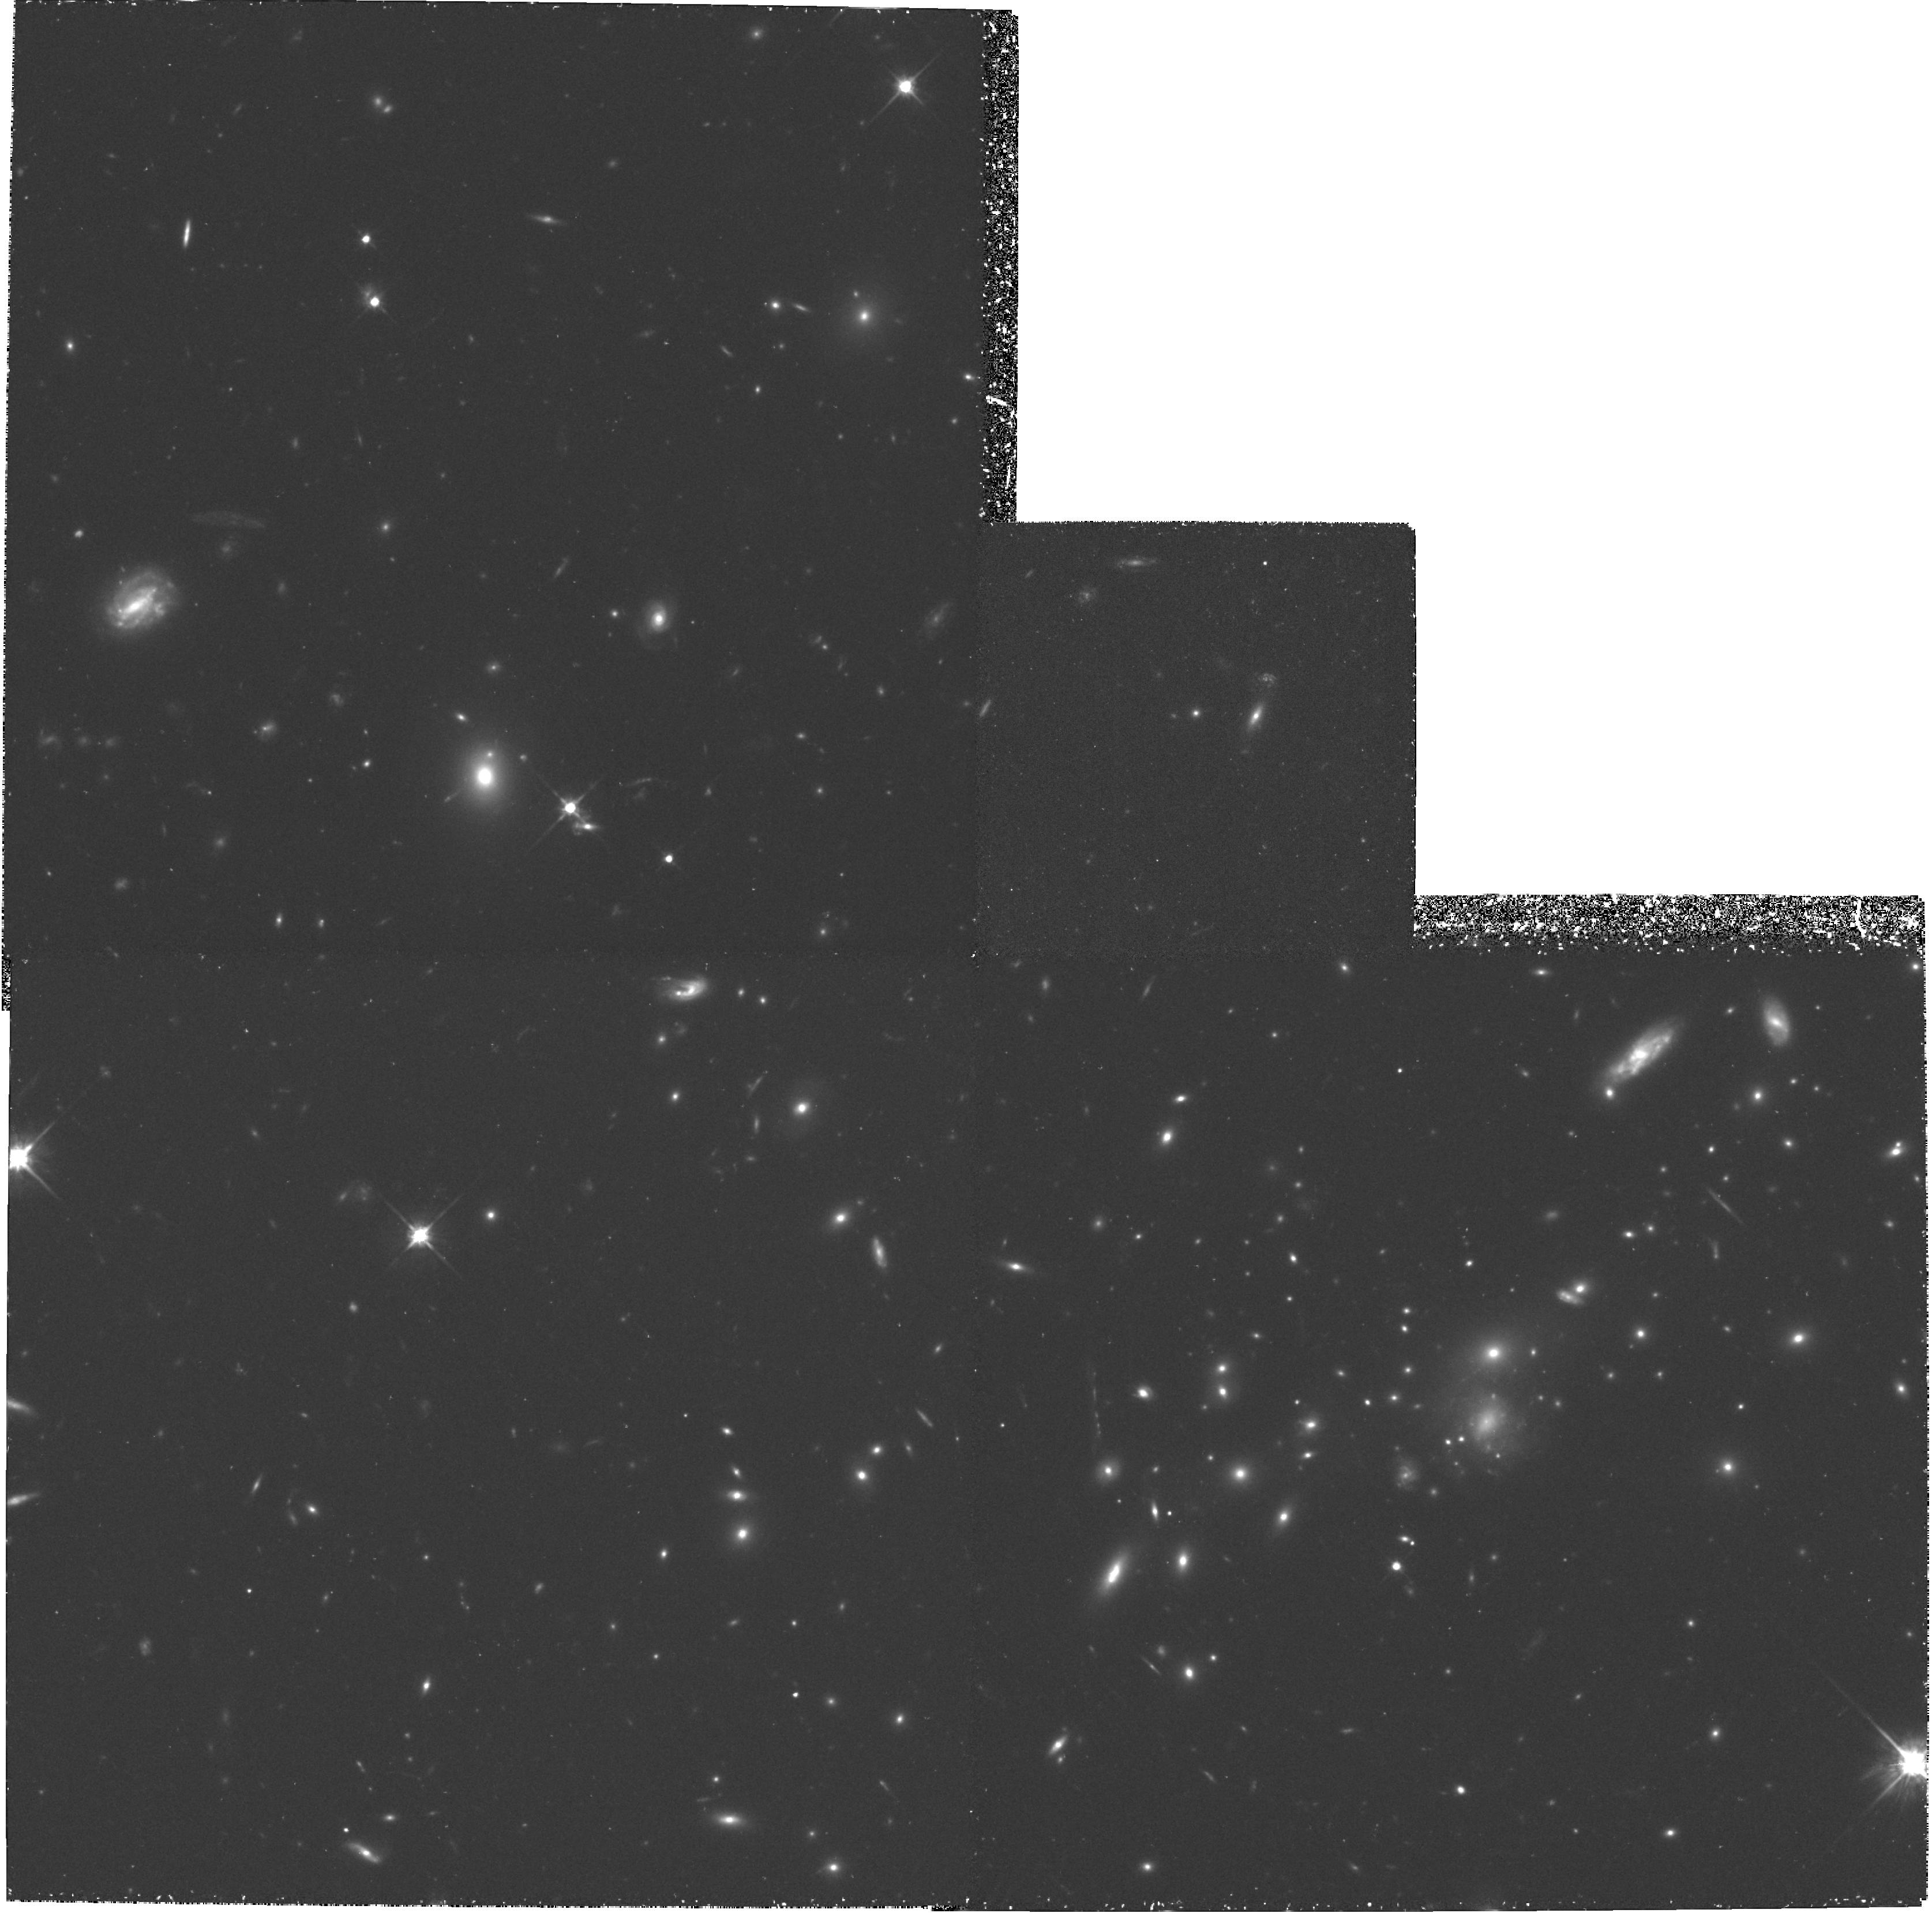
Target: MS0451-03. Instrument: WFPC2/PC. Filter: F702W. Exposure: 2.9 h. Observation ID: hst_5987_01_wfpc2_pc_f702w_u30601

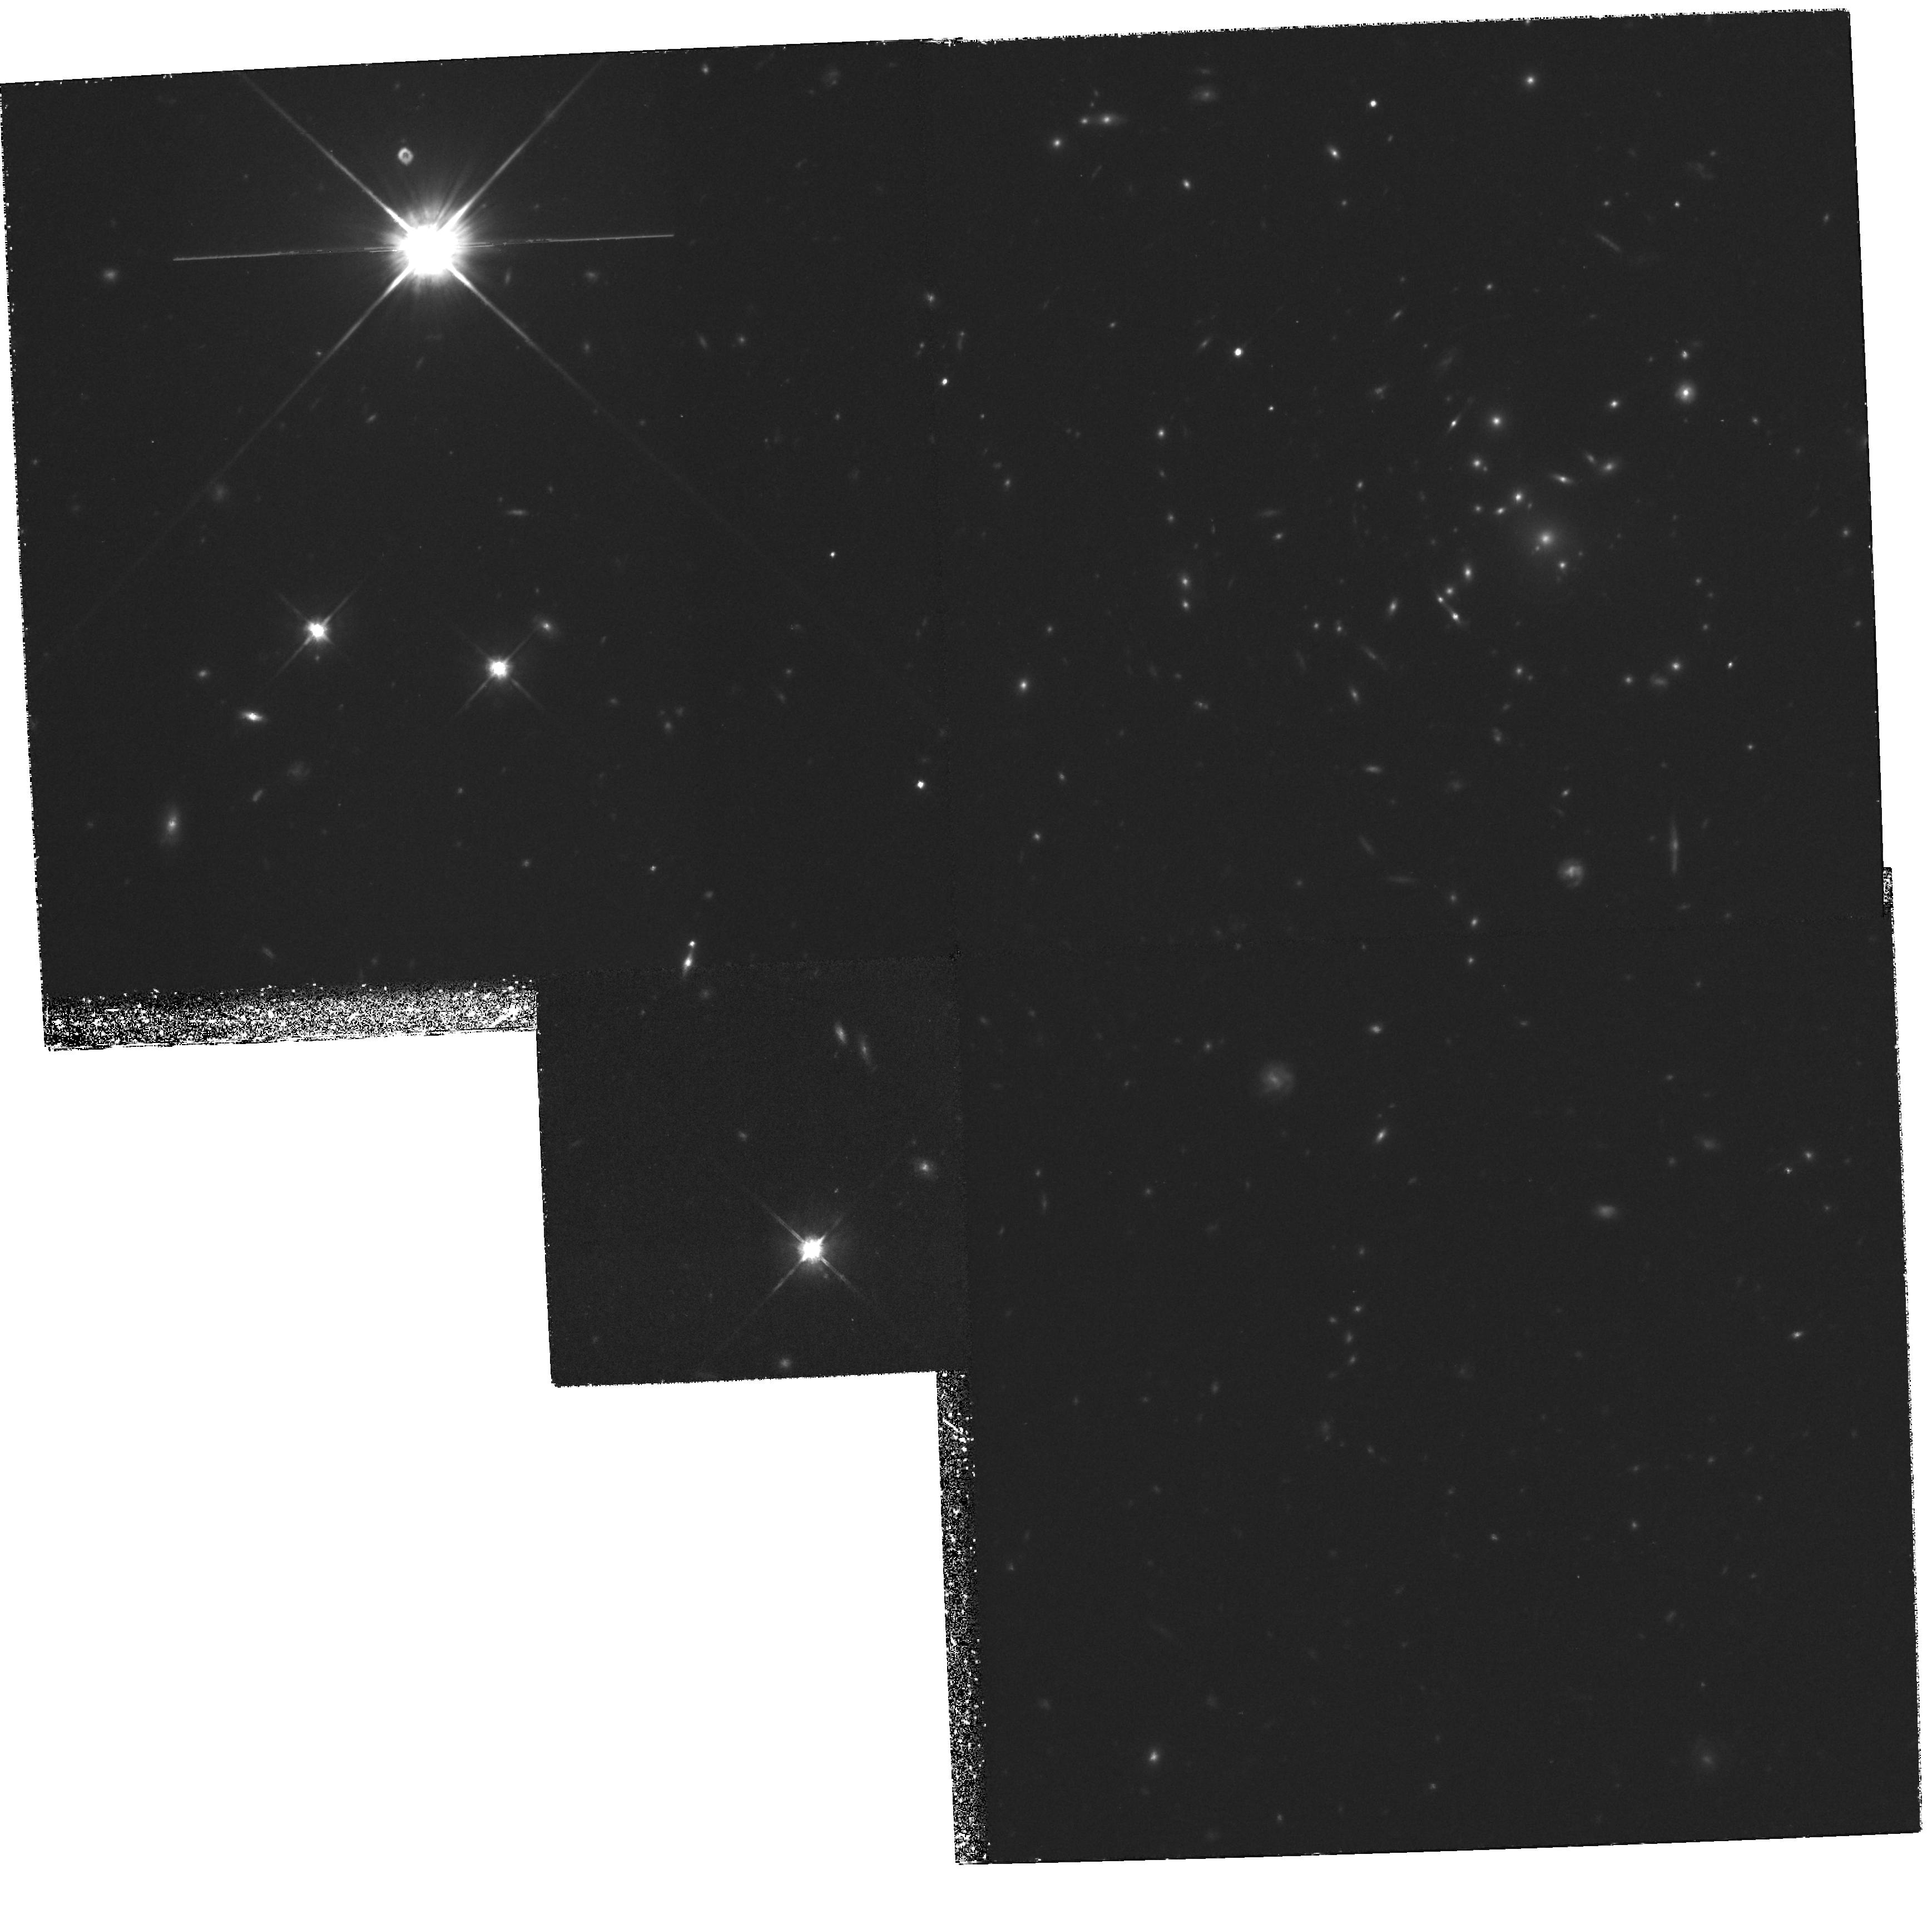
Target: MS1137+66. Instrument: WFPC2/PC. Filter: F814W. Exposure: 4 h. Observation ID: hst_5987_03_wfpc2_pc_f814w_u30603

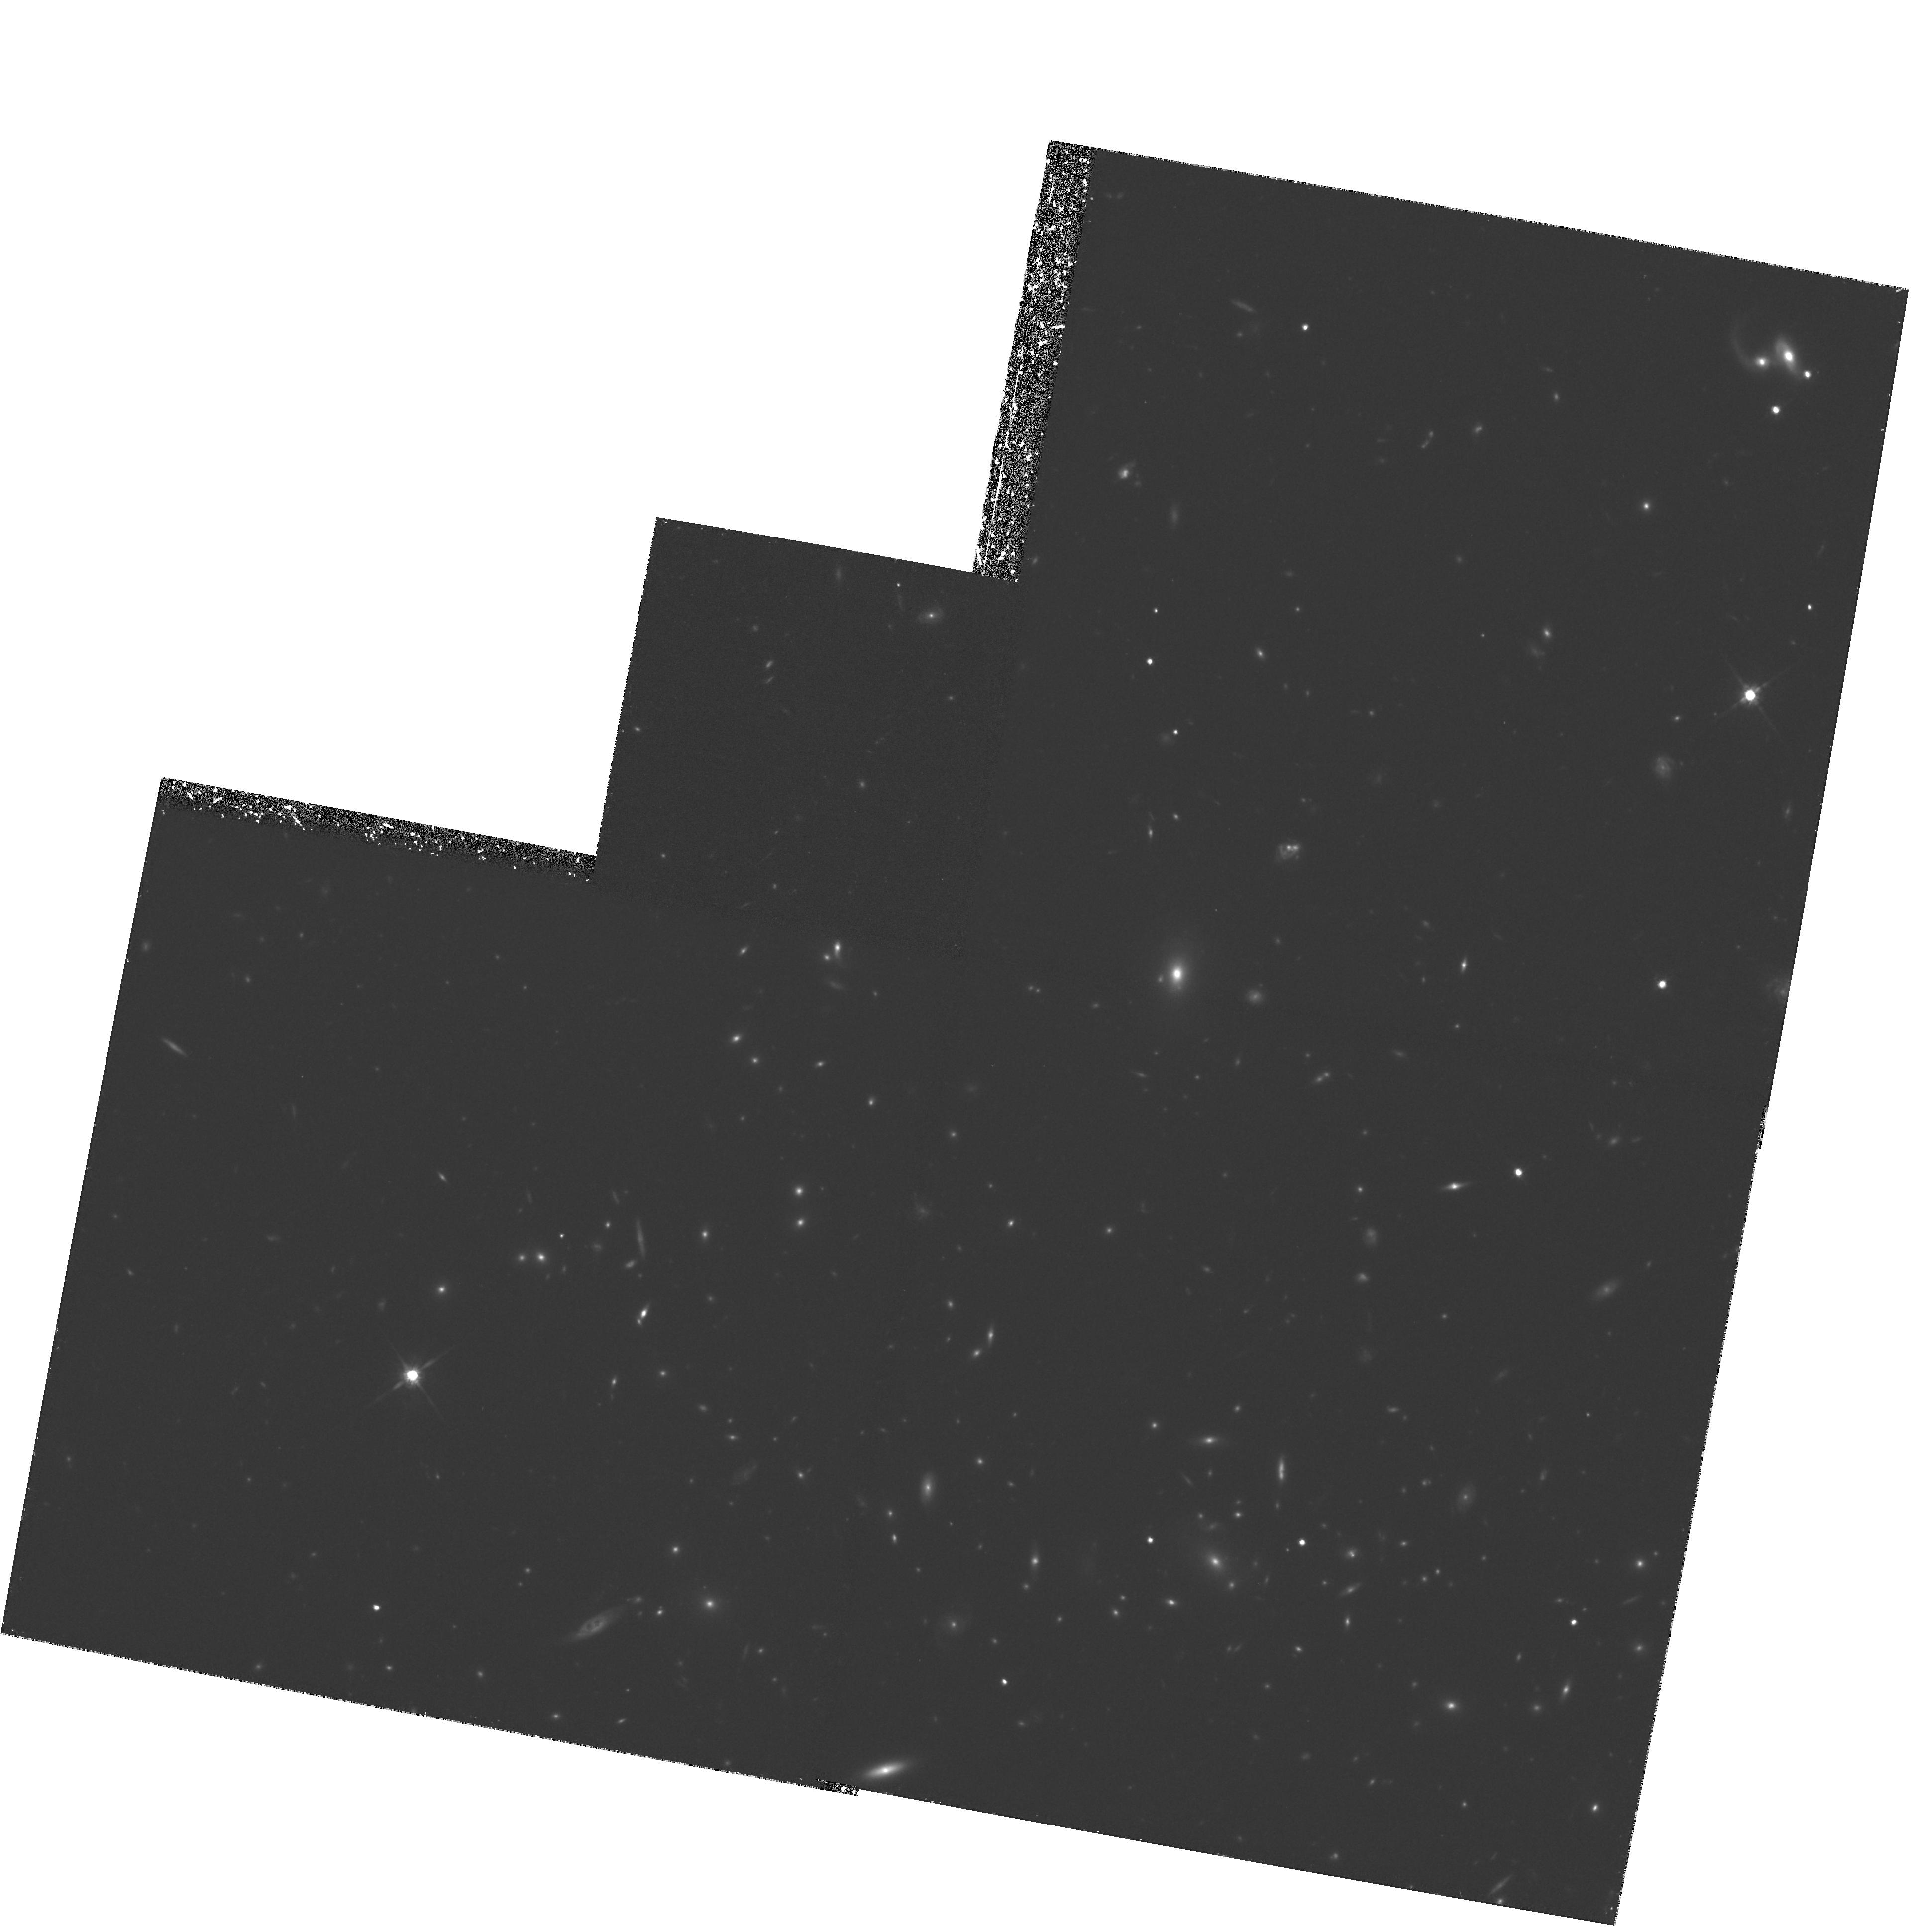
Target: MS1054-03. Instrument: WFPC2/PC. Filter: F814W. Exposure: 4.3 h. Observation ID: hst_5987_02_wfpc2_pc_f814w_u30602

WFPC Observations of Distant, X-ray Luminous Clusters of Galaxies (PI: Donahue, Megan)

Recent HST WFPC images of distant clusters of galaxies have been spectacular, revealing surprisingly complex galaxy morphologies and a much higher interaction and merger rate compared to present-day clusters. Because these images are exclusively of optically-selected clusters, our view of the z ~ 0.5 Universe may be somewhat biased due to the method of cluster selection. We therefore propose to obtain deep images of three equally distant (z=0.55-0.83) X-ray -selected, X-ray-luminous clusters of galaxies to study their galaxy morphologies and merger/interaction rates. We will compare these clusters with low-z clusters of similar X-ray luminosity and with the distant clusters that HST has already observed. Because our 3 targets are >~ 5 times more luminous in X-rays and have much denser intracluster gas than the optically-selected clusters already observed, they are directly comparable to nearby clusters with well-developed intracluster media (ICM). Since ICM evolution plays at least a partial role many models of galaxy evolution, these observations will test those models. Our supplementary ground- based and satellite (ROSAT and ASCA) observations will supply galaxy colors, spectra, velocity dispersions, gas morphology, gas temperatures and metallicities, as well as gas and cluster masses to compare to the HST imaging data.